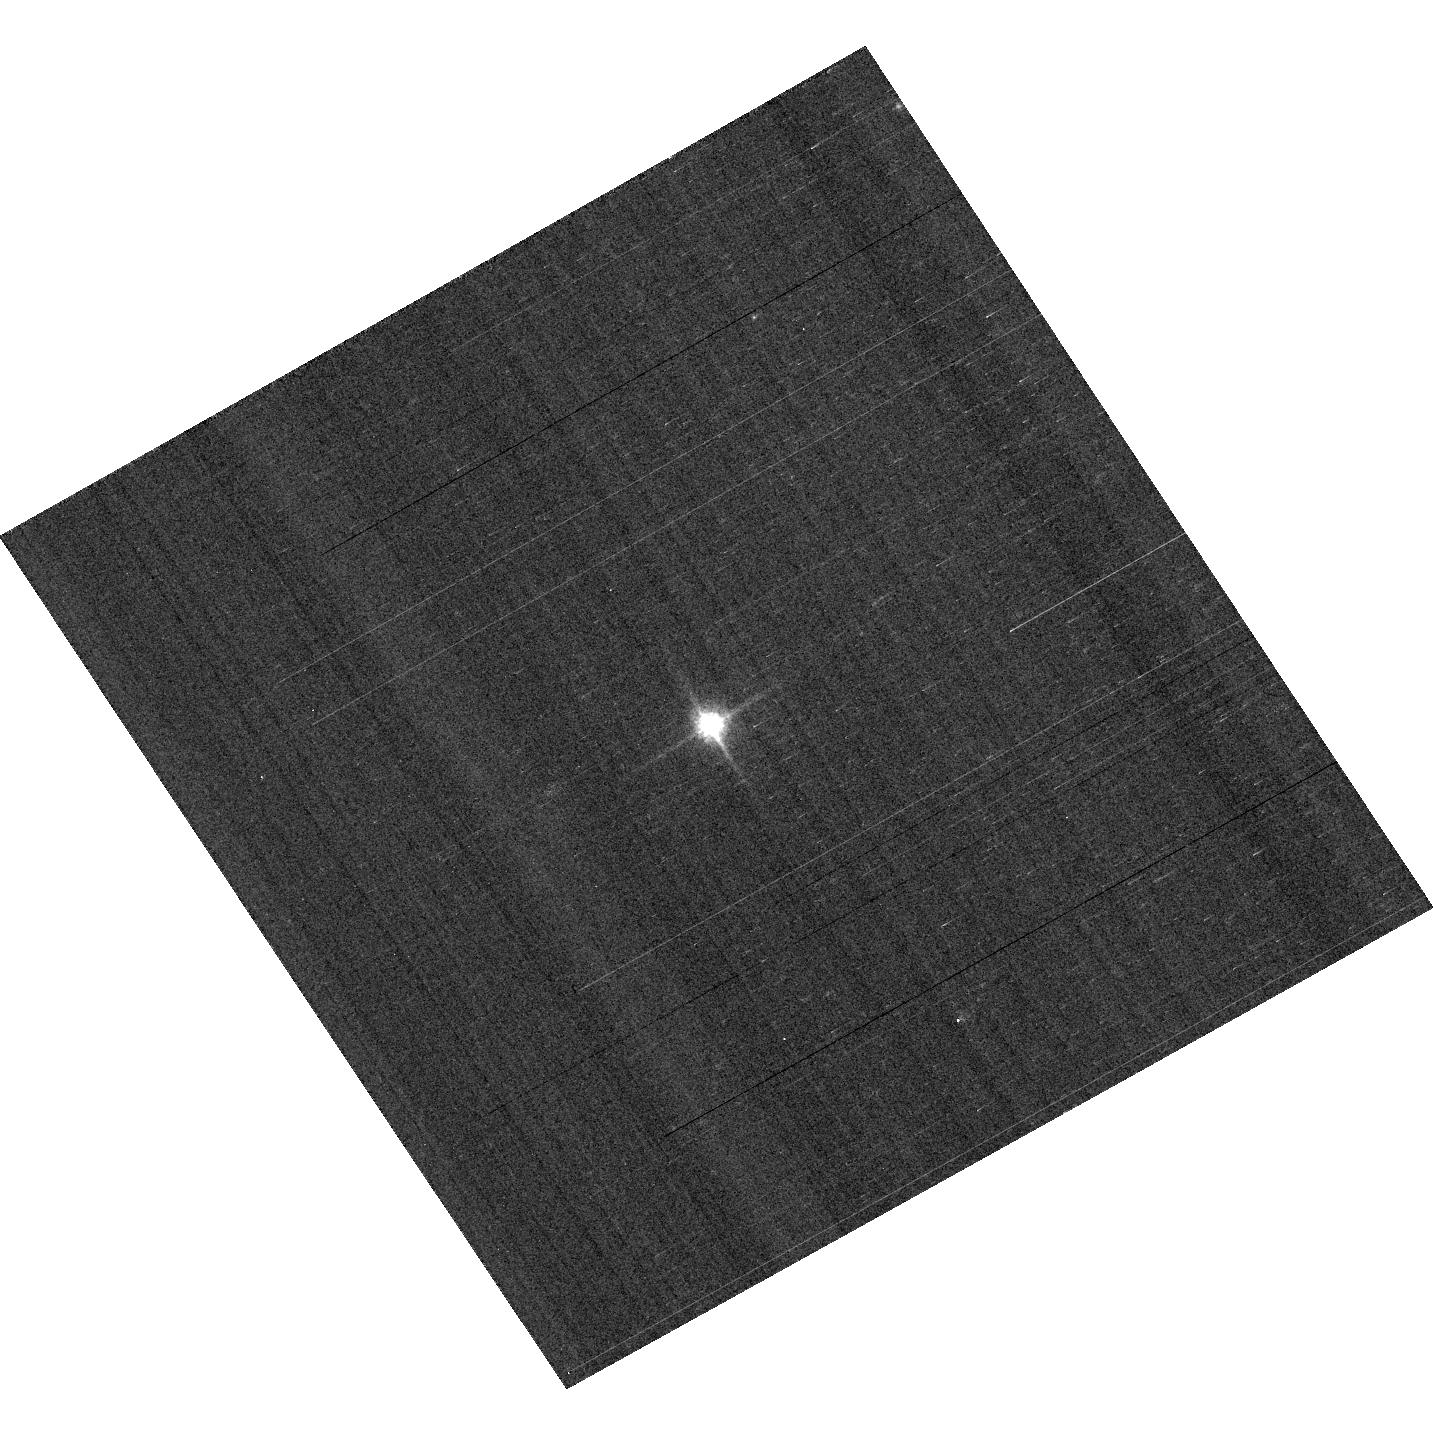
Target: GD153
Instrument: ACS/WFC
Filter: F850LP
Exposure: 1 min
Observation ID: hst_13599_02_acs_wfc_f850lp_jcga02

ACS Photometric cross-calibration (PI: Bohlin, Ralph C.)

Purposes: -------- a) Verify and refine the WFC photometric calibrations, repeatability measure, and change in sensitivity over time with visits to the 3 primary WD standard stars, GD71, GD153, and G191B2B. Single bright stars are a more precise and straightforward approach than trying to use the multitude of stars in 47 Tuc. b) Continue to investigate the ~1-2% discrepancy between the ACS and STIS flux calibrations (ACS ISR 2007-06, ACS ISR 2012-01) for different stellar effective temperature. The goal is to measure any filter bandpass shifts in ACS or rule out the possibility of shifts as the primary contributors to the ACS/STIS discrepancy for cool stars.